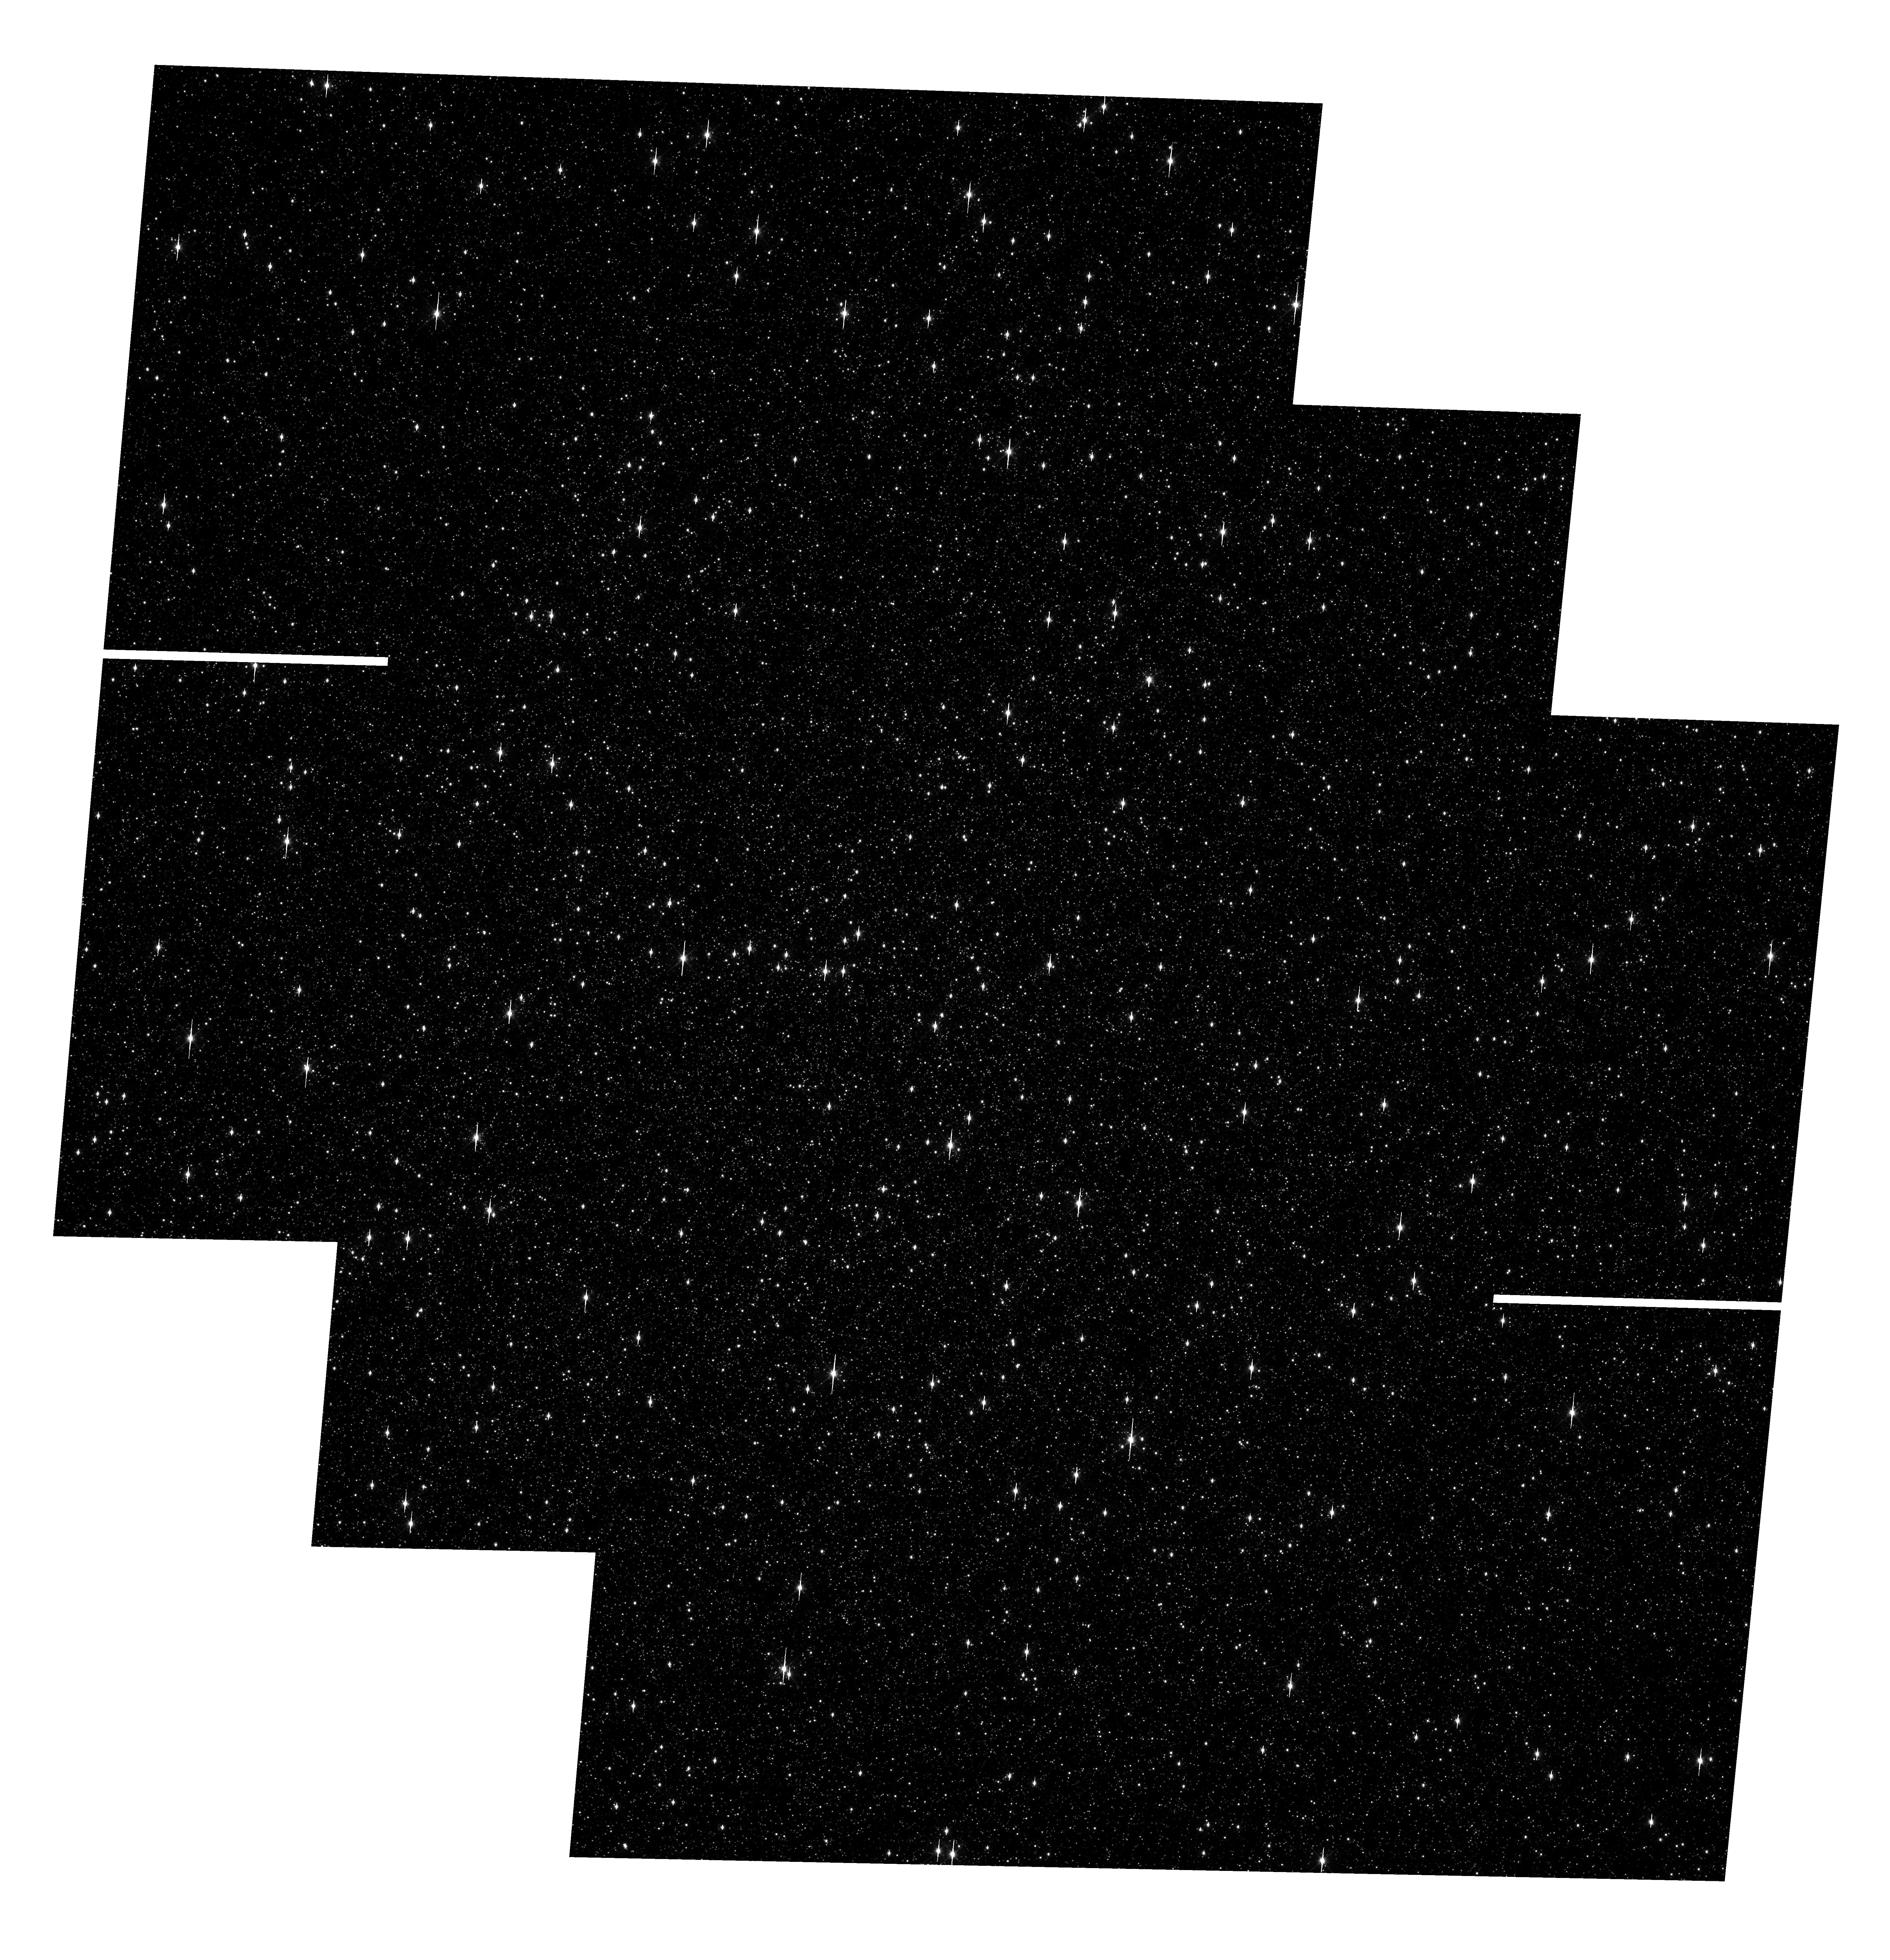
Target: OMEGACEN. Instrument: WFC3/UVIS. Filter: F606W. Exposure: 2 min. Observation ID: hst_13100_02_wfc3_uvis_f606w_ic4j02

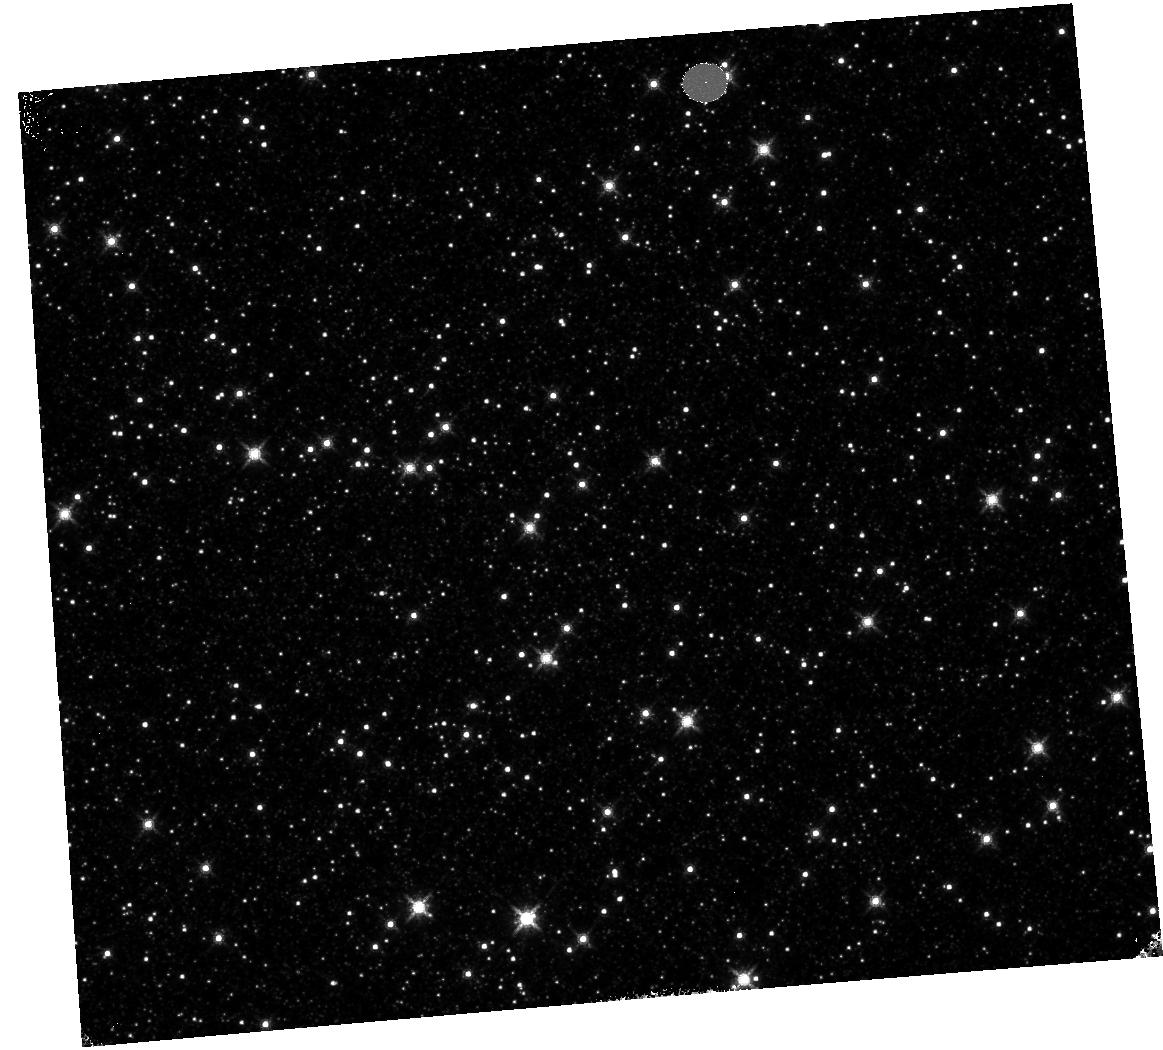
Target: OMEGACEN. Instrument: WFC3/IR. Filter: F160W. Exposure: 4 min. Observation ID: hst_13100_07_wfc3_ir_f160w_ic4j07

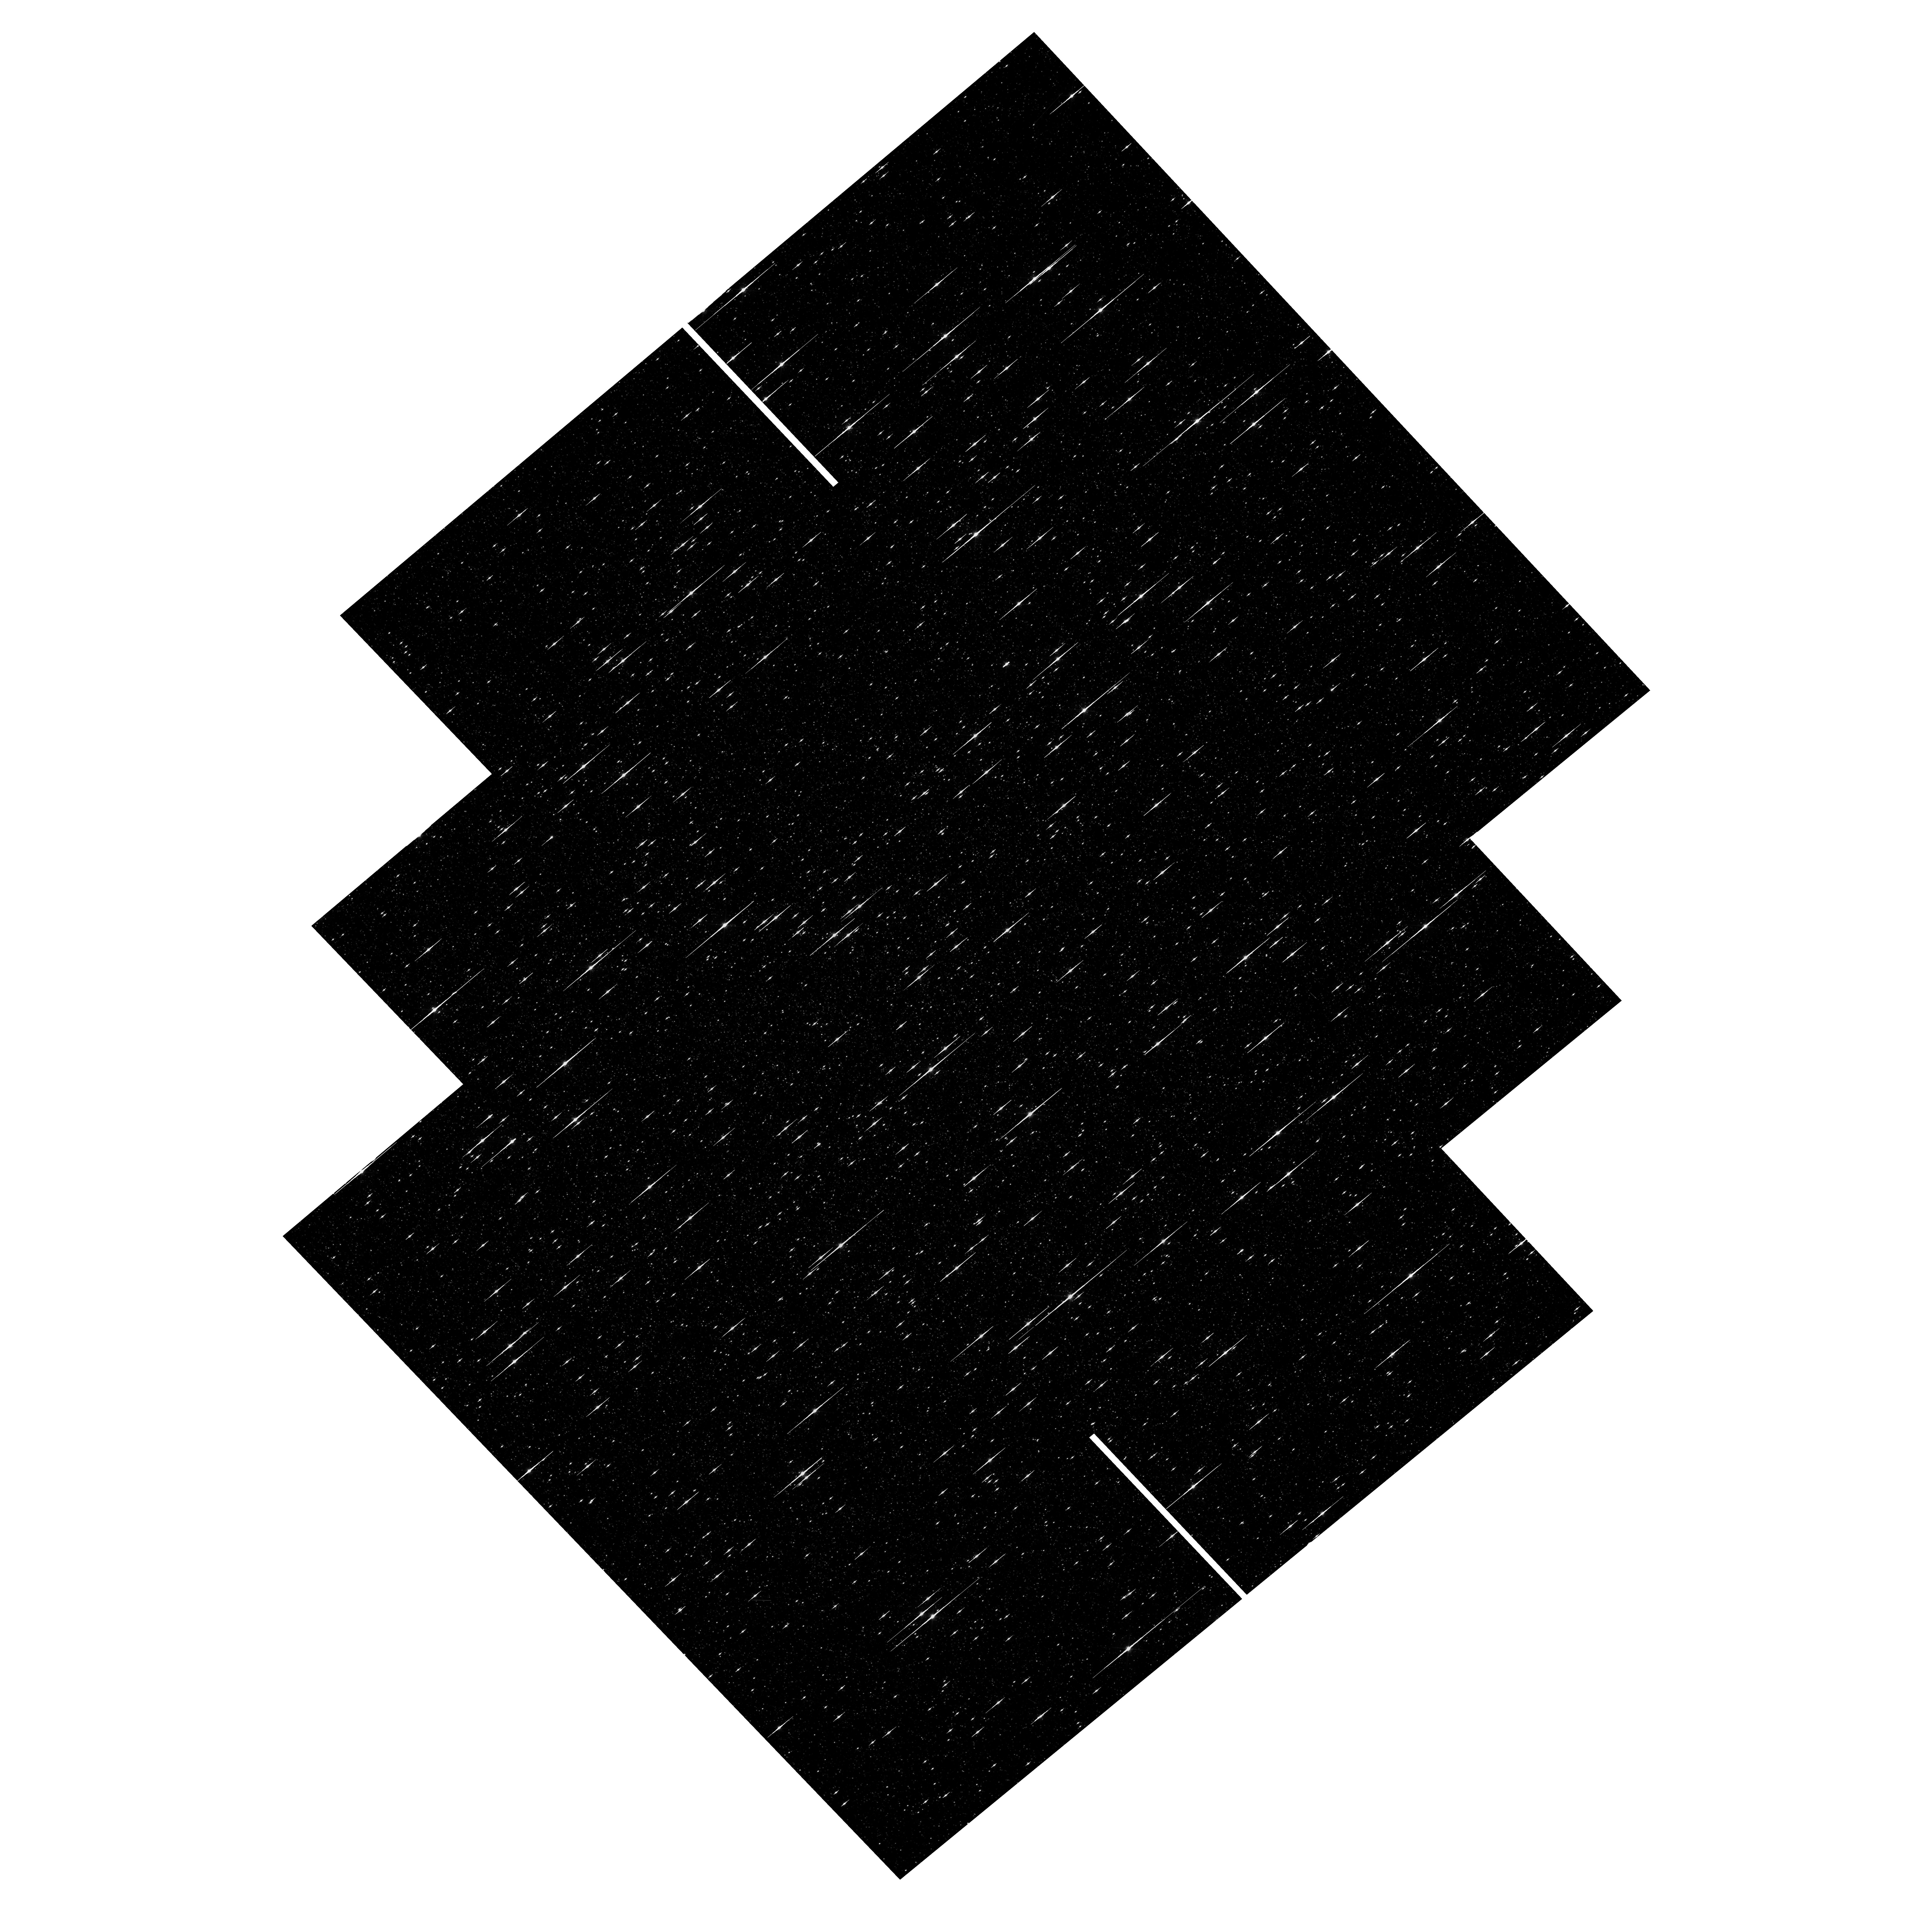
Target: OMEGACEN. Instrument: WFC3/UVIS. Filter: F621M. Exposure: 35 min. Observation ID: hst_13100_01_wfc3_uvis_f621m_ic4j01

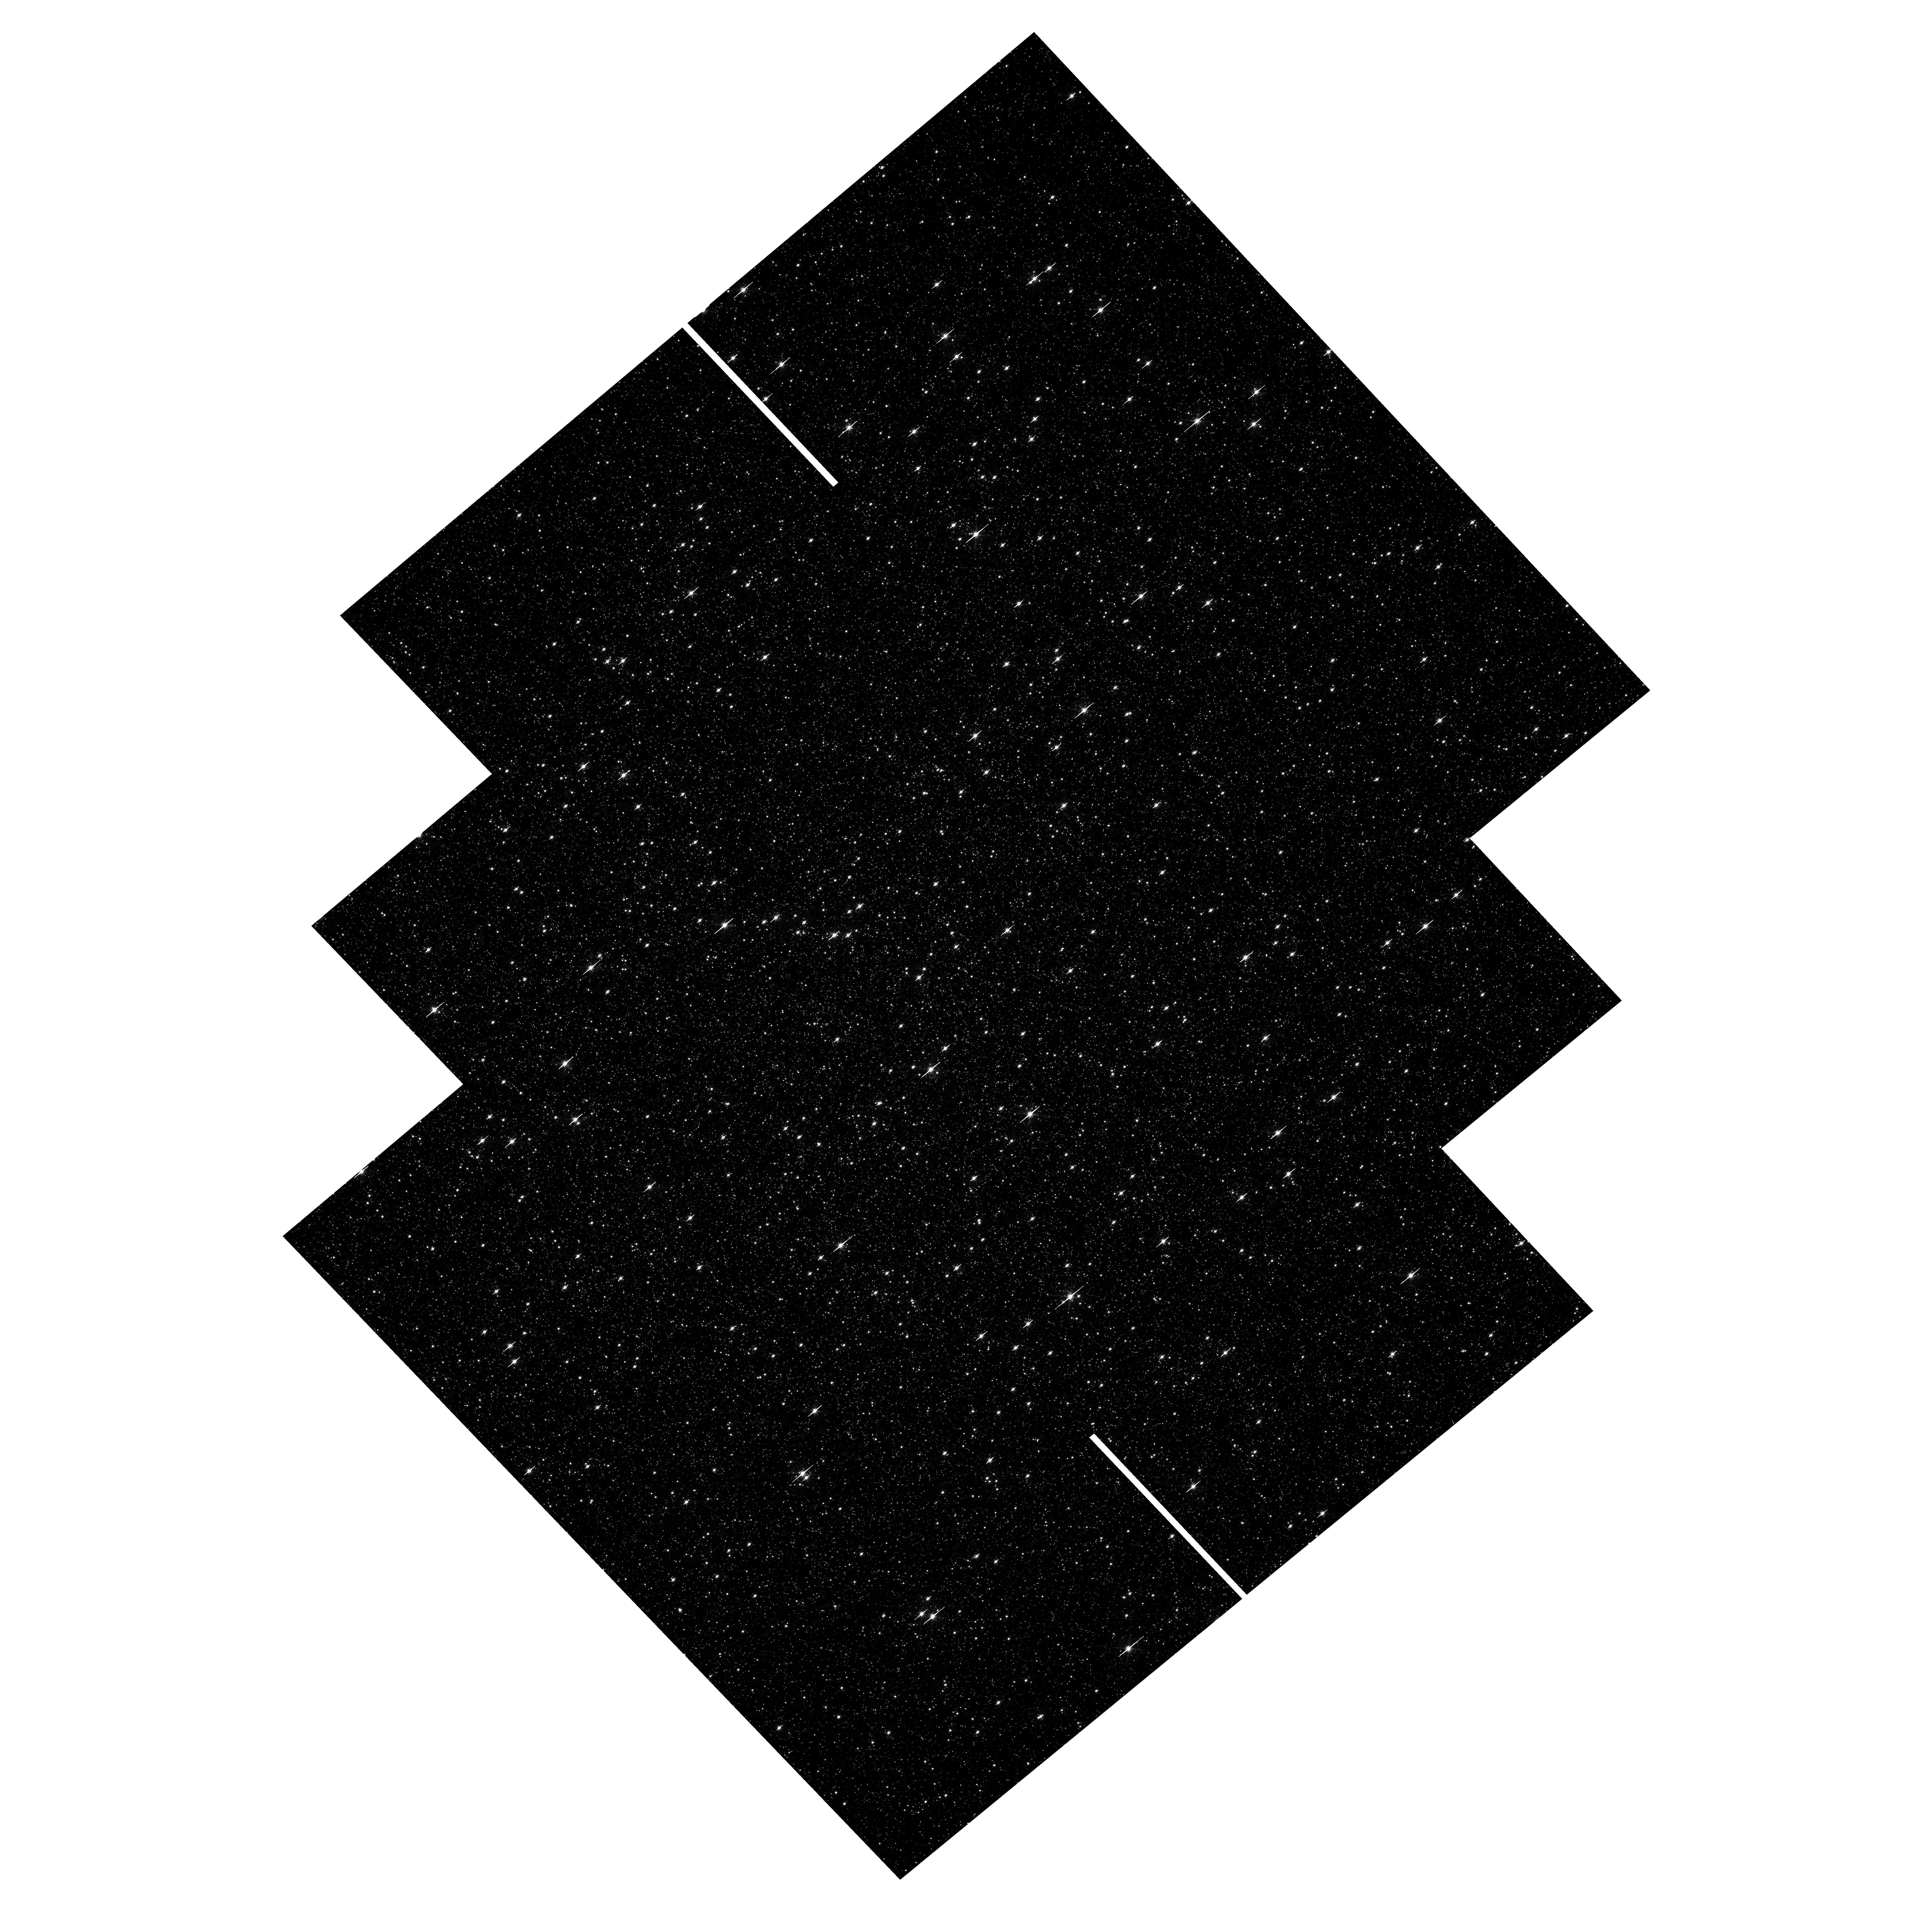
Target: OMEGACEN. Instrument: WFC3/UVIS. Filter: F606W. Exposure: 2 min. Observation ID: hst_13100_01_wfc3_uvis_f606w_ic4j01

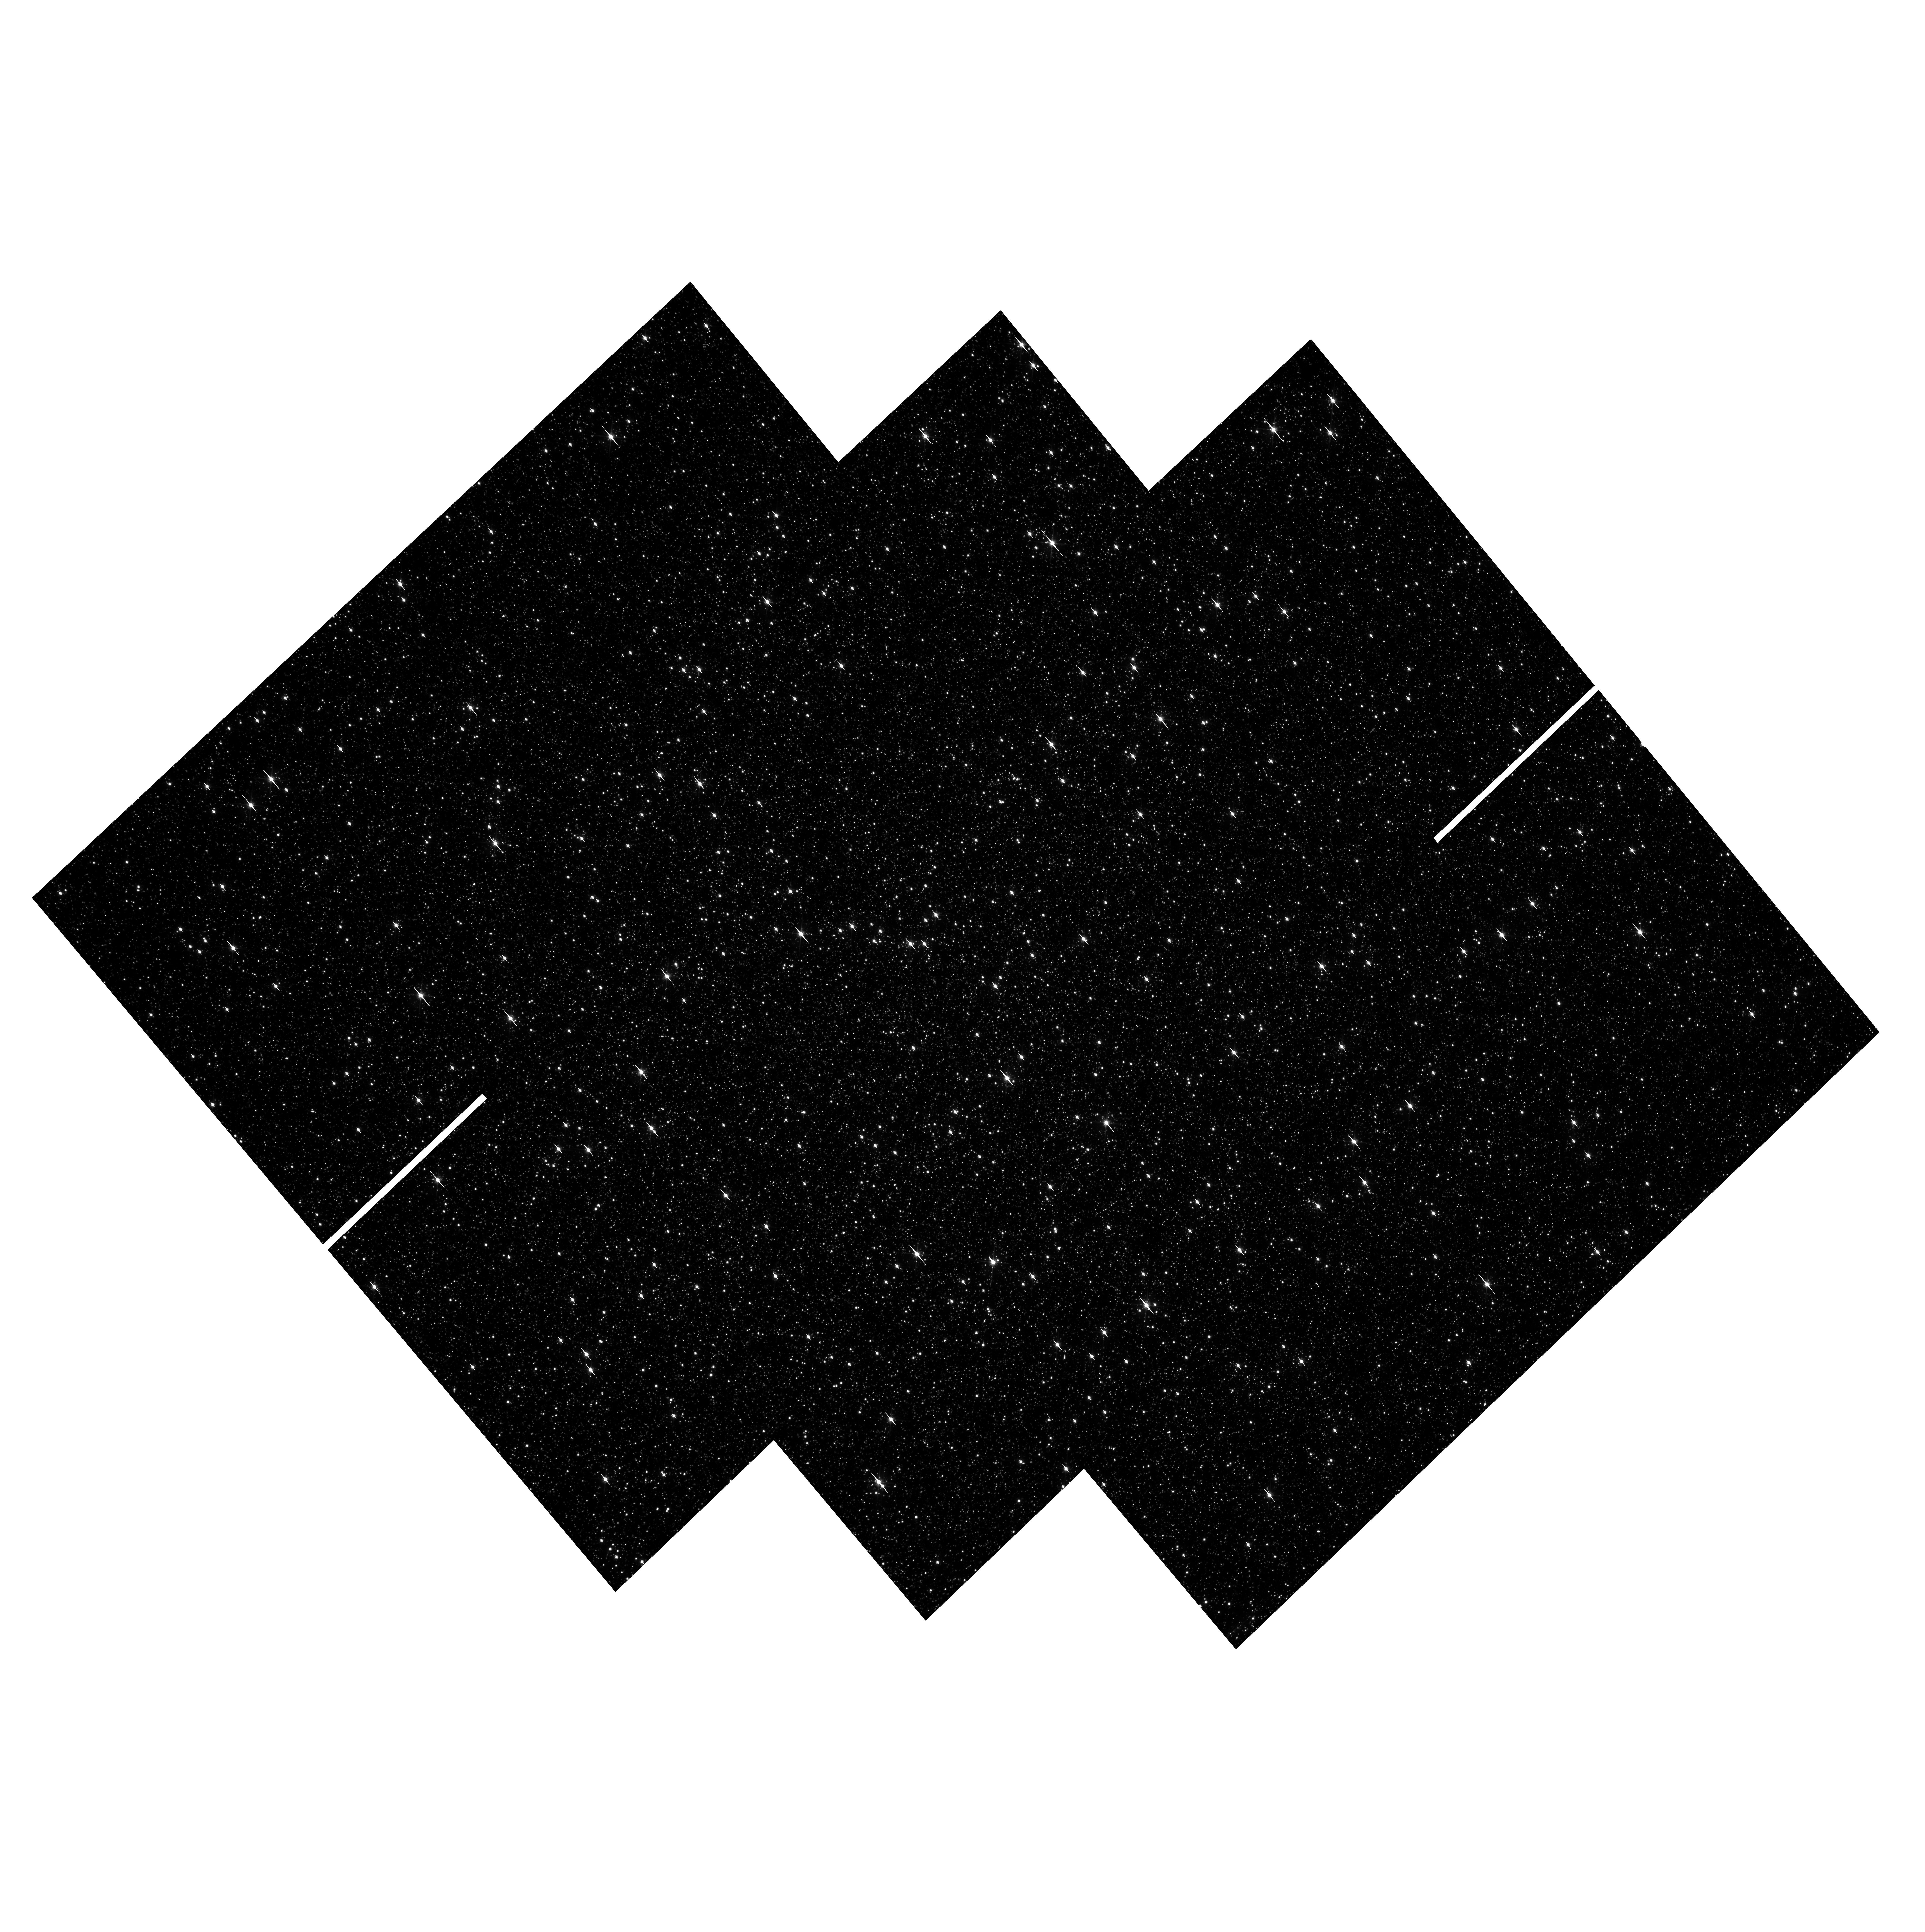
Target: OMEGACEN. Instrument: WFC3/UVIS. Filter: F606W. Exposure: 2 min. Observation ID: hst_13100_03_wfc3_uvis_f606w_ic4j03

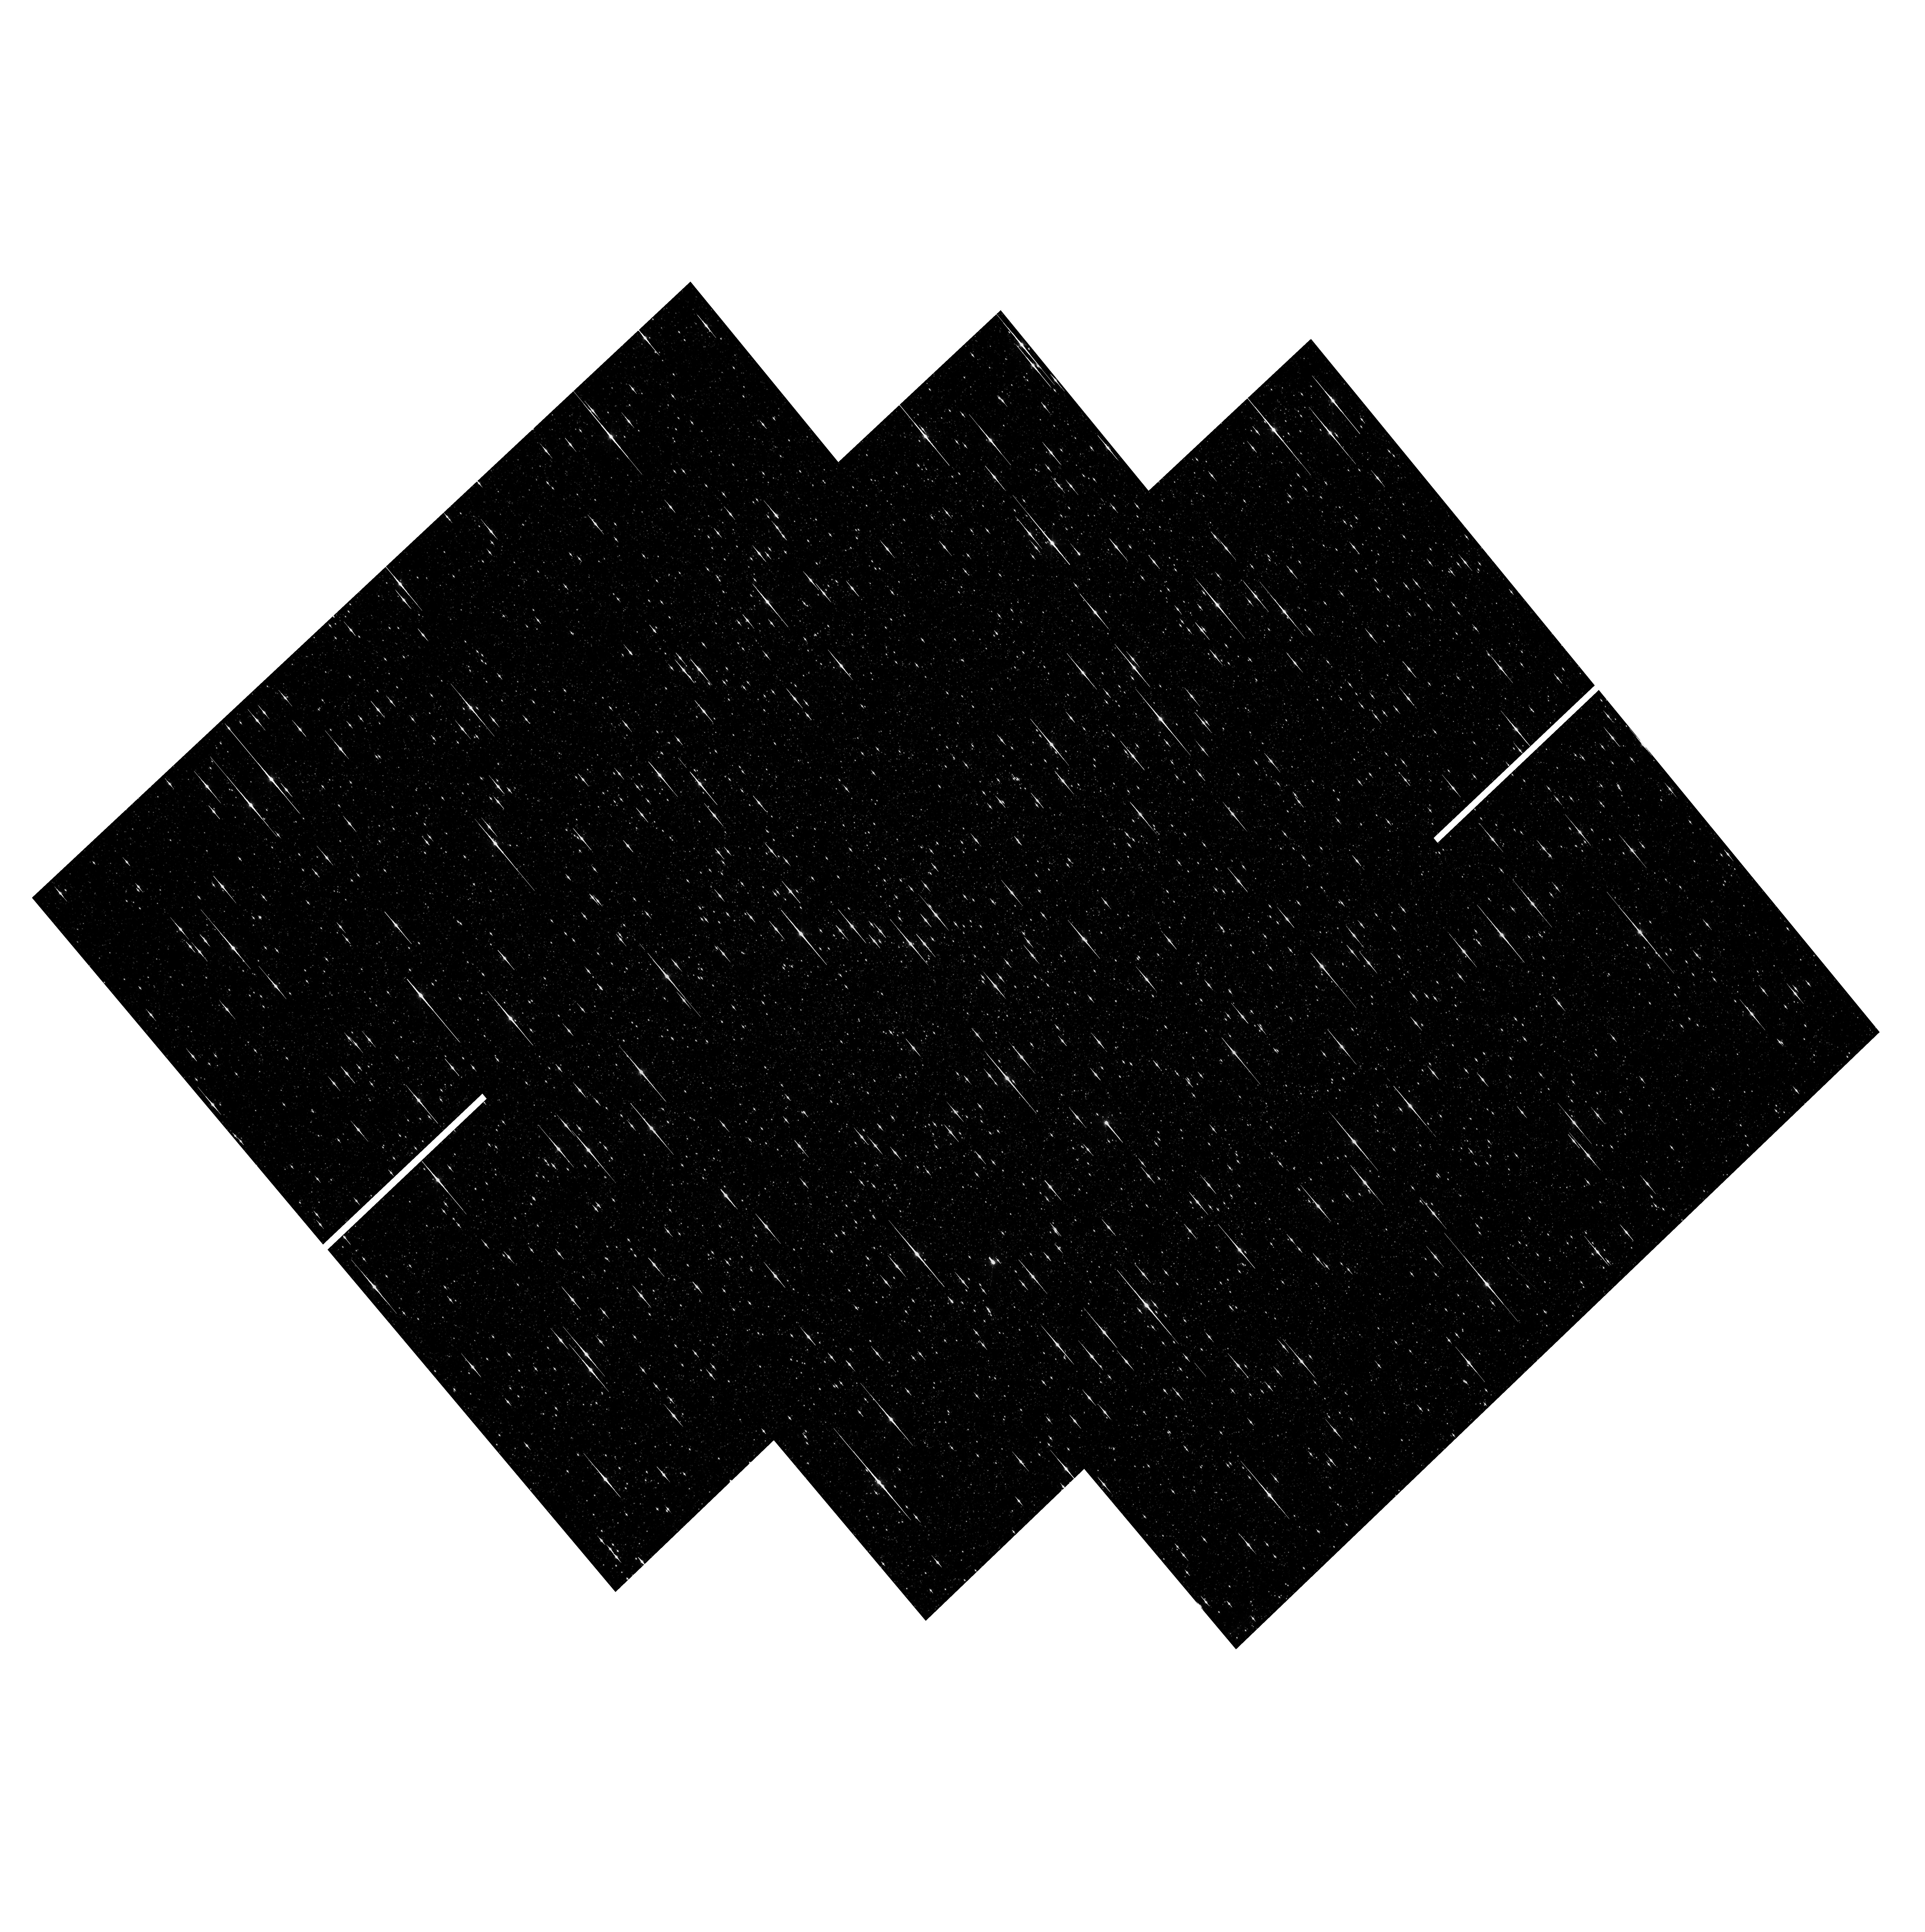
Target: OMEGACEN. Instrument: WFC3/UVIS. Filter: F621M. Exposure: 35 min. Observation ID: hst_13100_03_wfc3_uvis_f621m_ic4j03

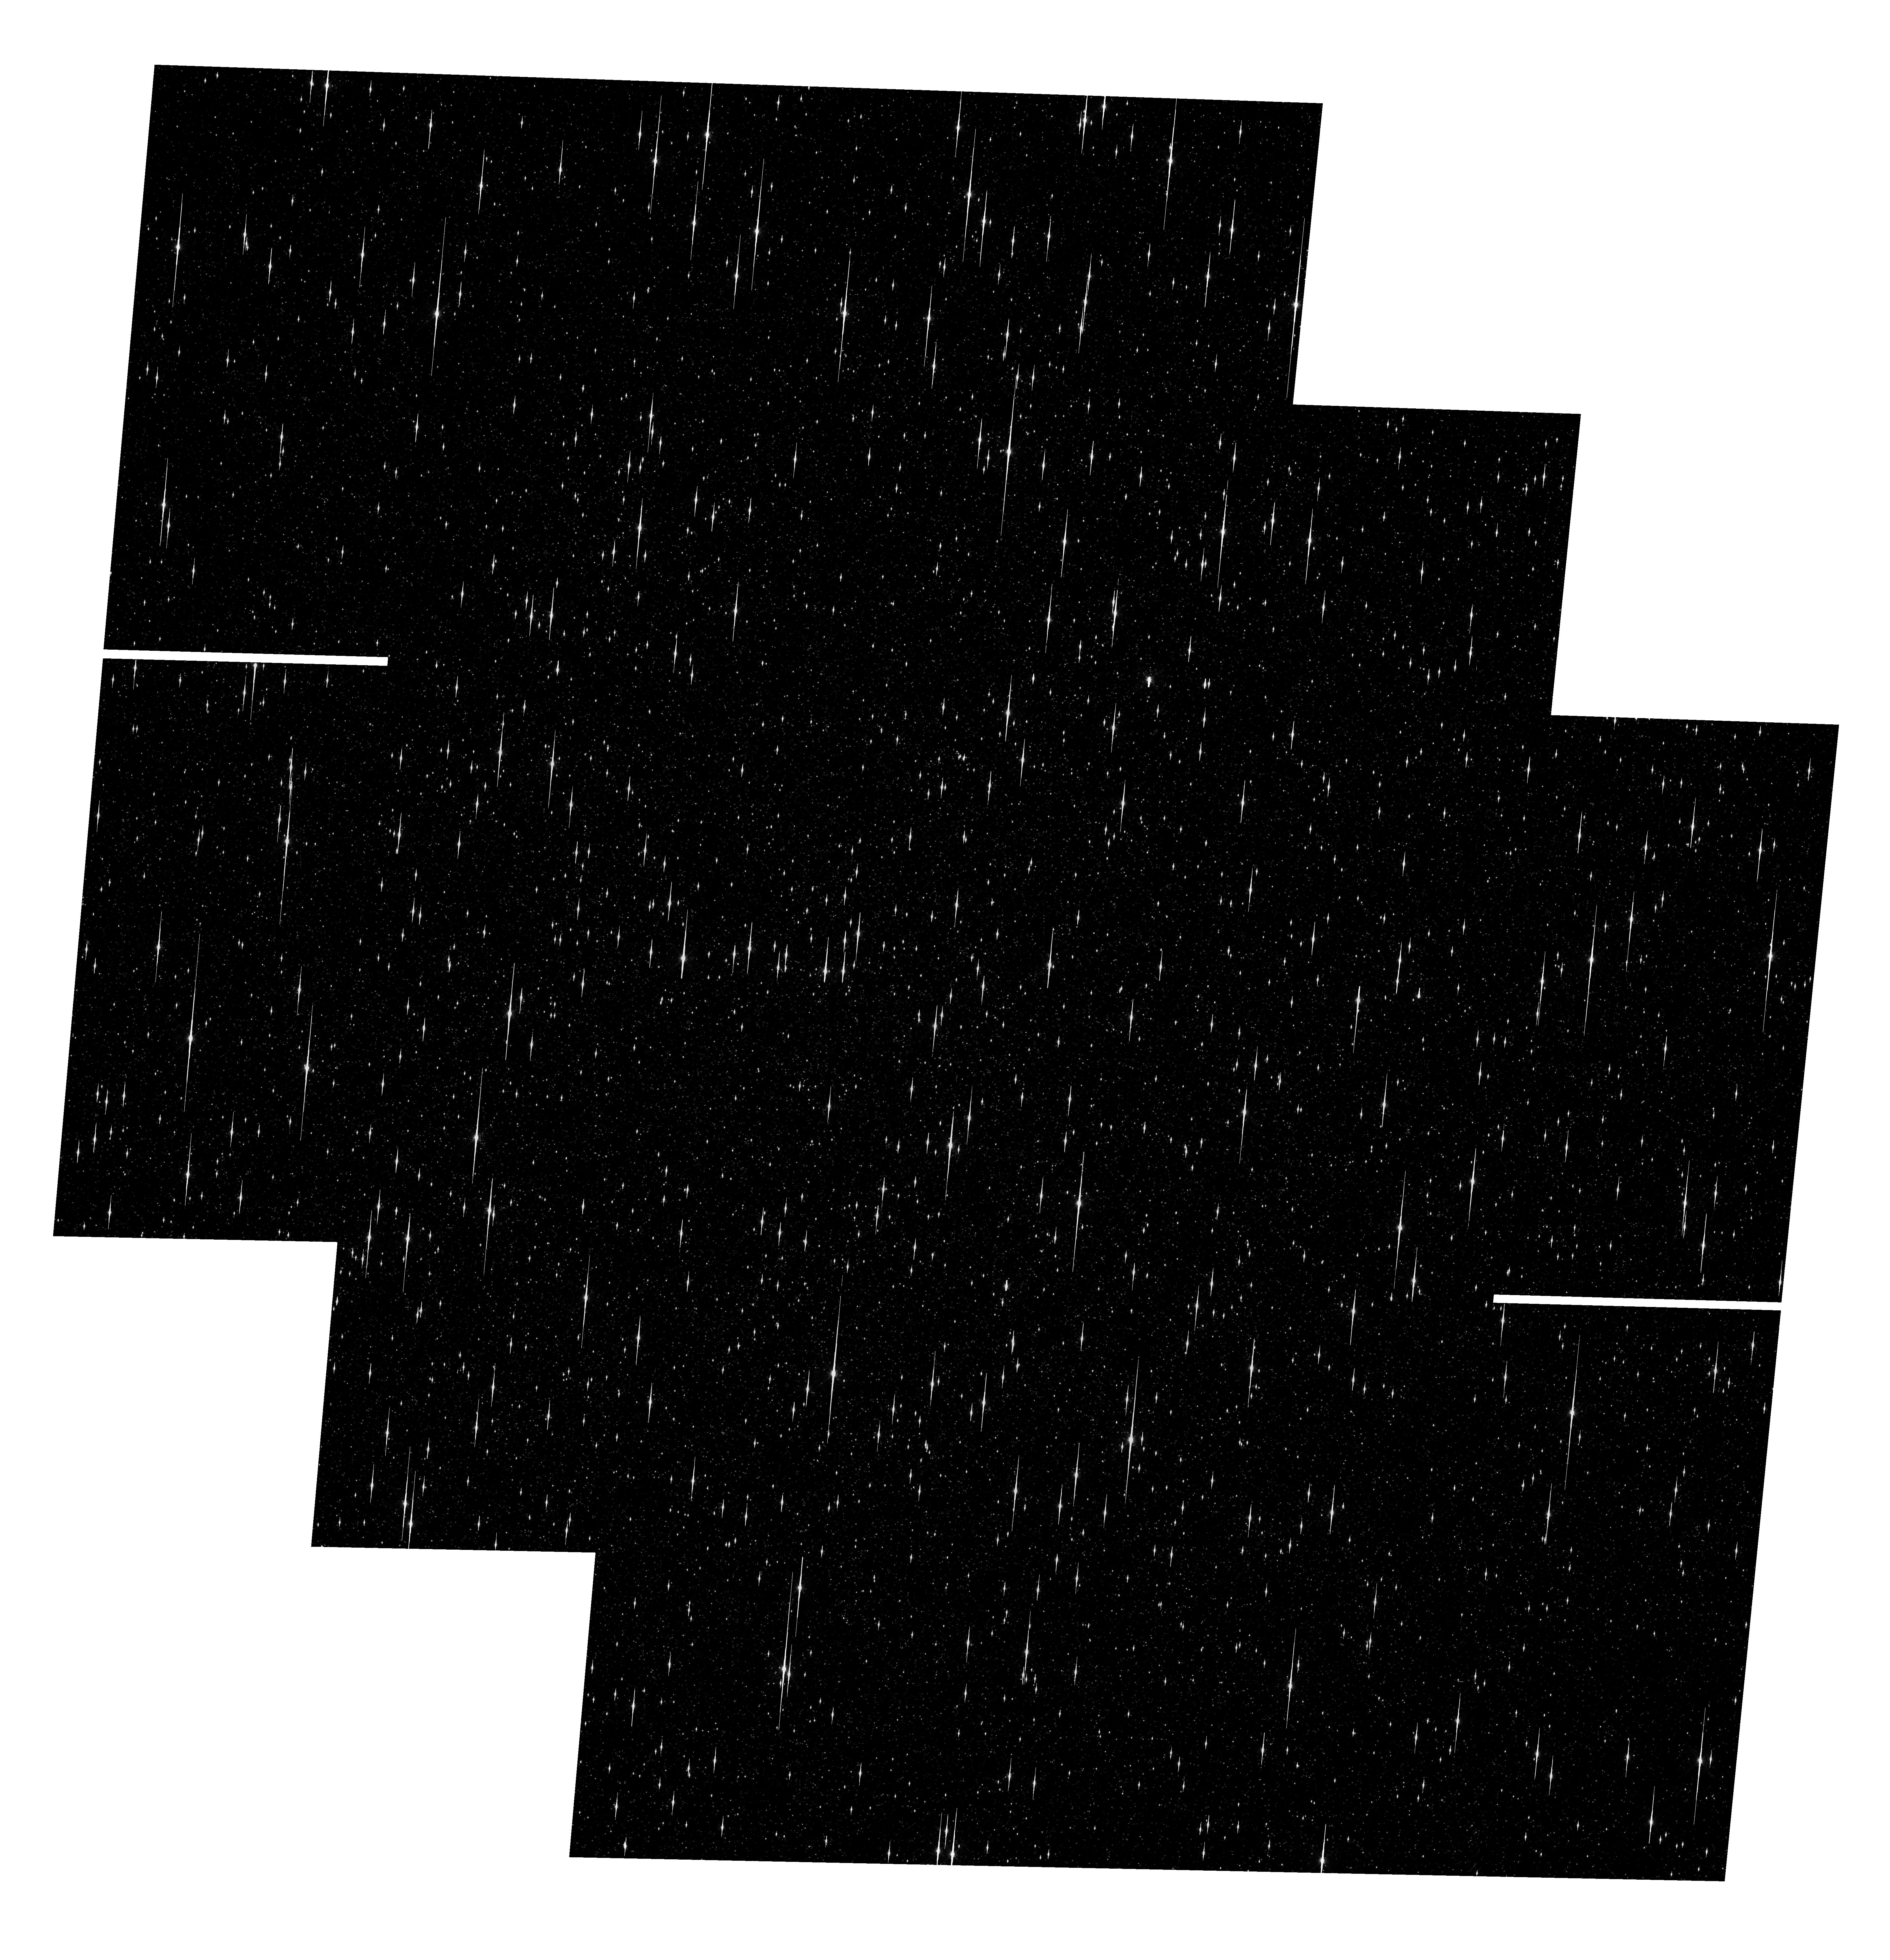
Target: OMEGACEN. Instrument: WFC3/UVIS. Filter: F621M. Exposure: 35 min. Observation ID: hst_13100_02_wfc3_uvis_f621m_ic4j02

UVIS and IR Geometric Distortion Corrections and its stability (PI: Kozhurina-Platais, Vera)

The standard astrometric catalog in the field of globular cluster Omega Cen has been used to examine the geometric distortion of WFC3 UVIS and IR as function of wavelength in Cycle 17 & Cycle 18. In Cycle 19 the same field have been used to look for time dependency of UVIS and IR geometric distortion and the effect of the scale change due to the thermal breathing. The results of the stability WFC3 geometric distortion monitoring have show that the WFC3 geometric distortion appears to be stable and there is no evidence of a secular changes on the two-and-half |*| years time scale. However, during each interval of the orbital target visibility, there is a linear trend of the UVIS and IR X & Y axes skew at the level of +/-2 and +/-7 mas, respectively (Kozhurina-Platais et.al 2012, WFC3-ISR-2012-03). Thus, the observations of Omega Cen through UVIS F606W filter and F160W IR filter will be continue to monitor the skew and scale terms in the geometric distortion and look for any secular changes over time and/or during the orbital time of target visibility in Cycle 20. Additional to the WFC3 geometric distortion time dependency calibration, Omega Cen will be observed through uncalibrated F621M filter. F621M filter is one of the best available filter for high precision astrometry due to its small wave front errors, negligible fringing, and narrower wavelength range to suppress color dependence. This filter will be used for astrometric spatial scanning program in Cycle 20.